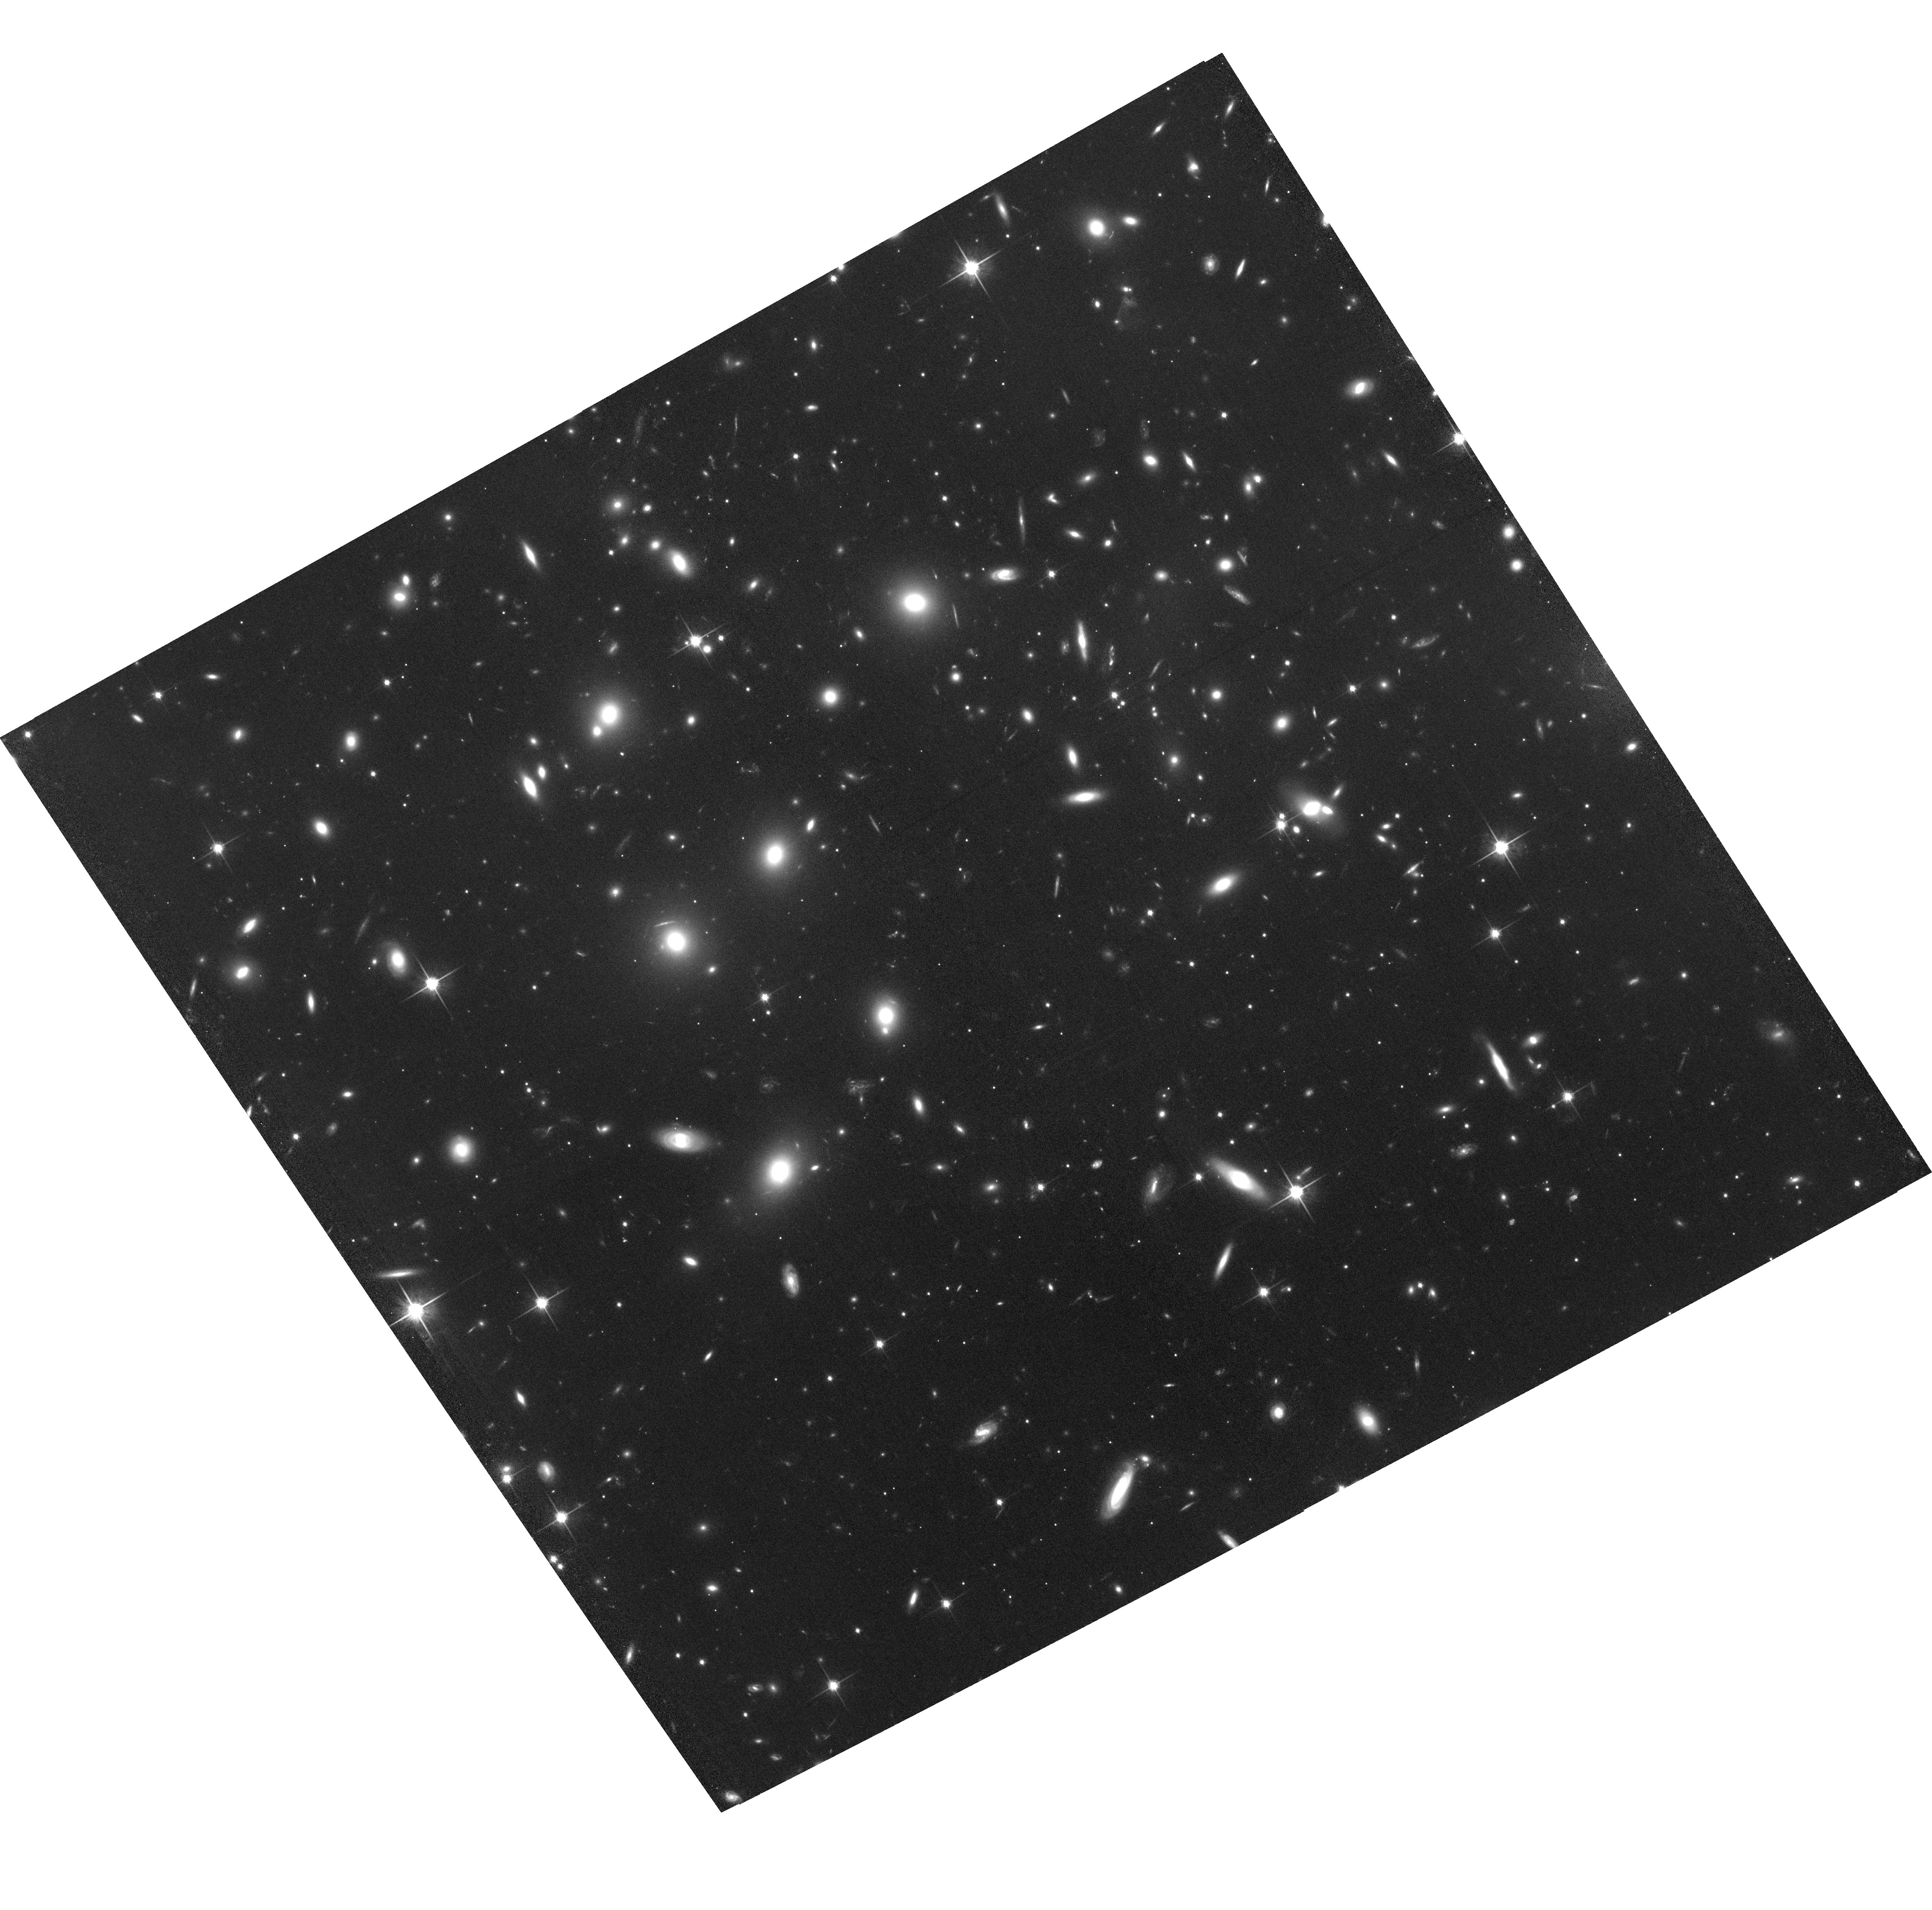
Target: ABELL2163-P1
Instrument: ACS/WFC
Filter: F814W
Exposure: 1.3 h
Observation ID: hst_12253_07_acs_wfc_f814w_jbh907

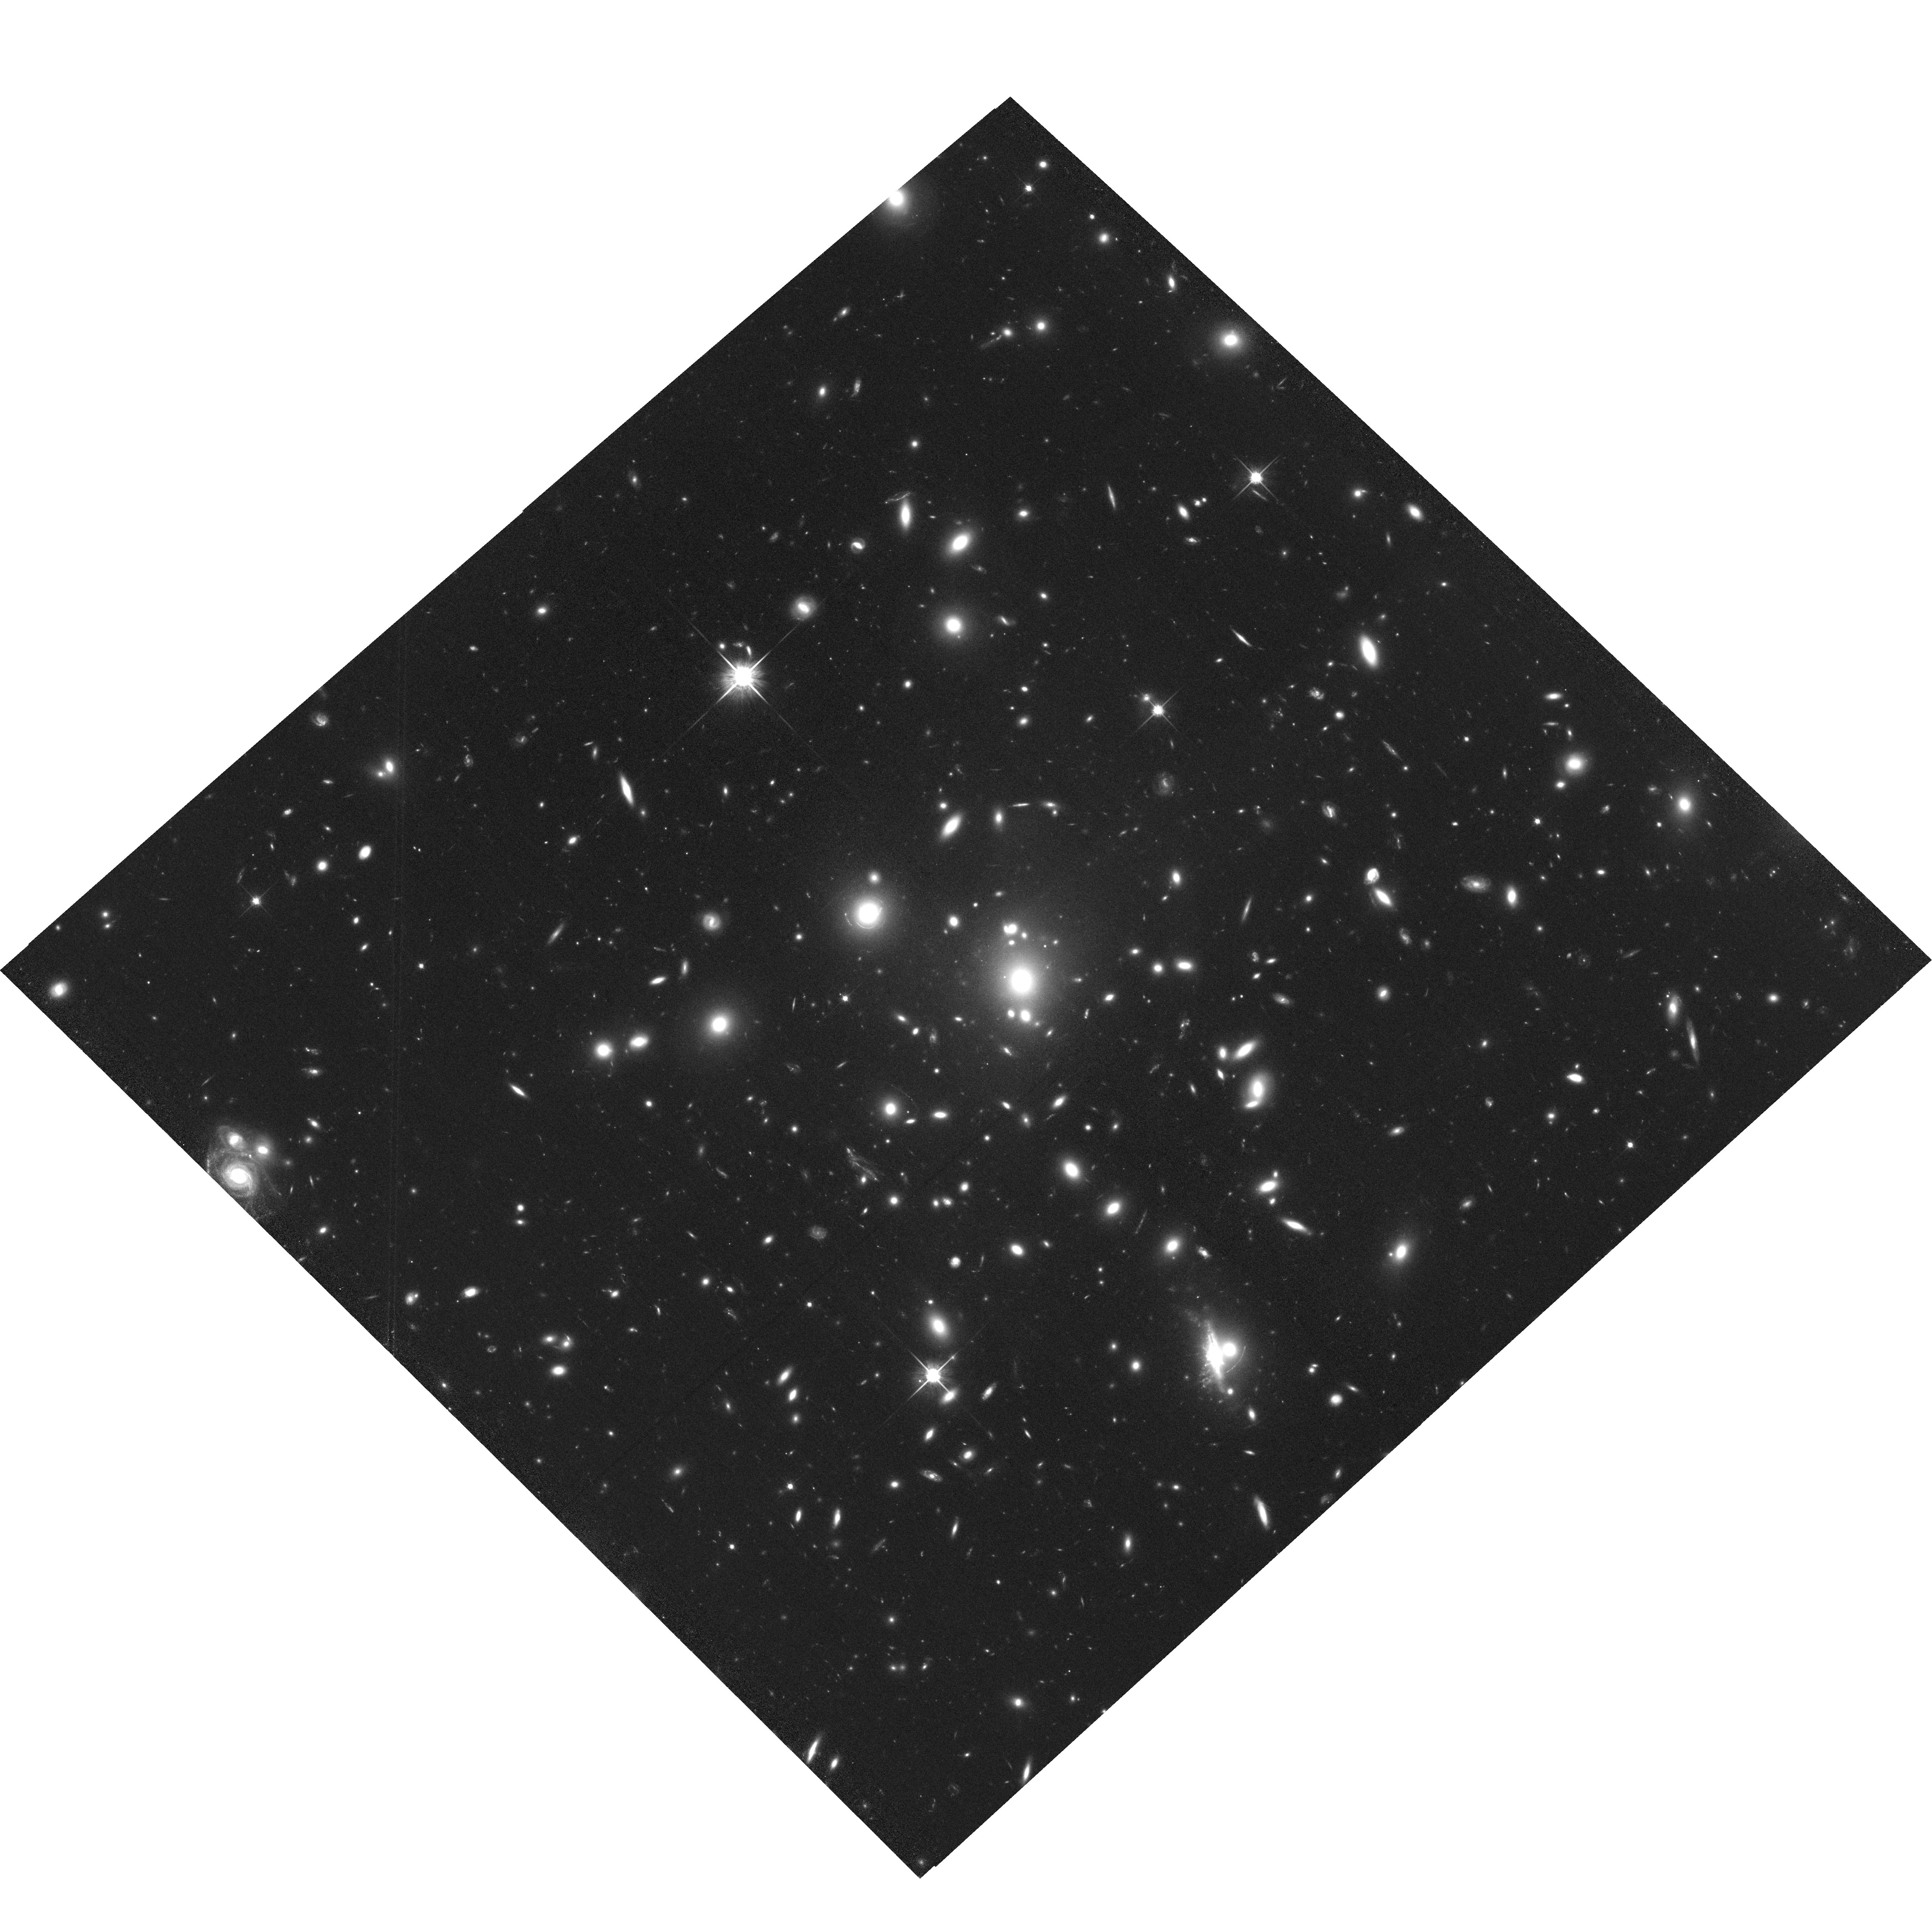
Target: ABELL1758N-P2
Instrument: ACS/WFC
Filter: F814W
Exposure: 1.4 h
Observation ID: hst_12253_02_acs_wfc_f814w_jbh902

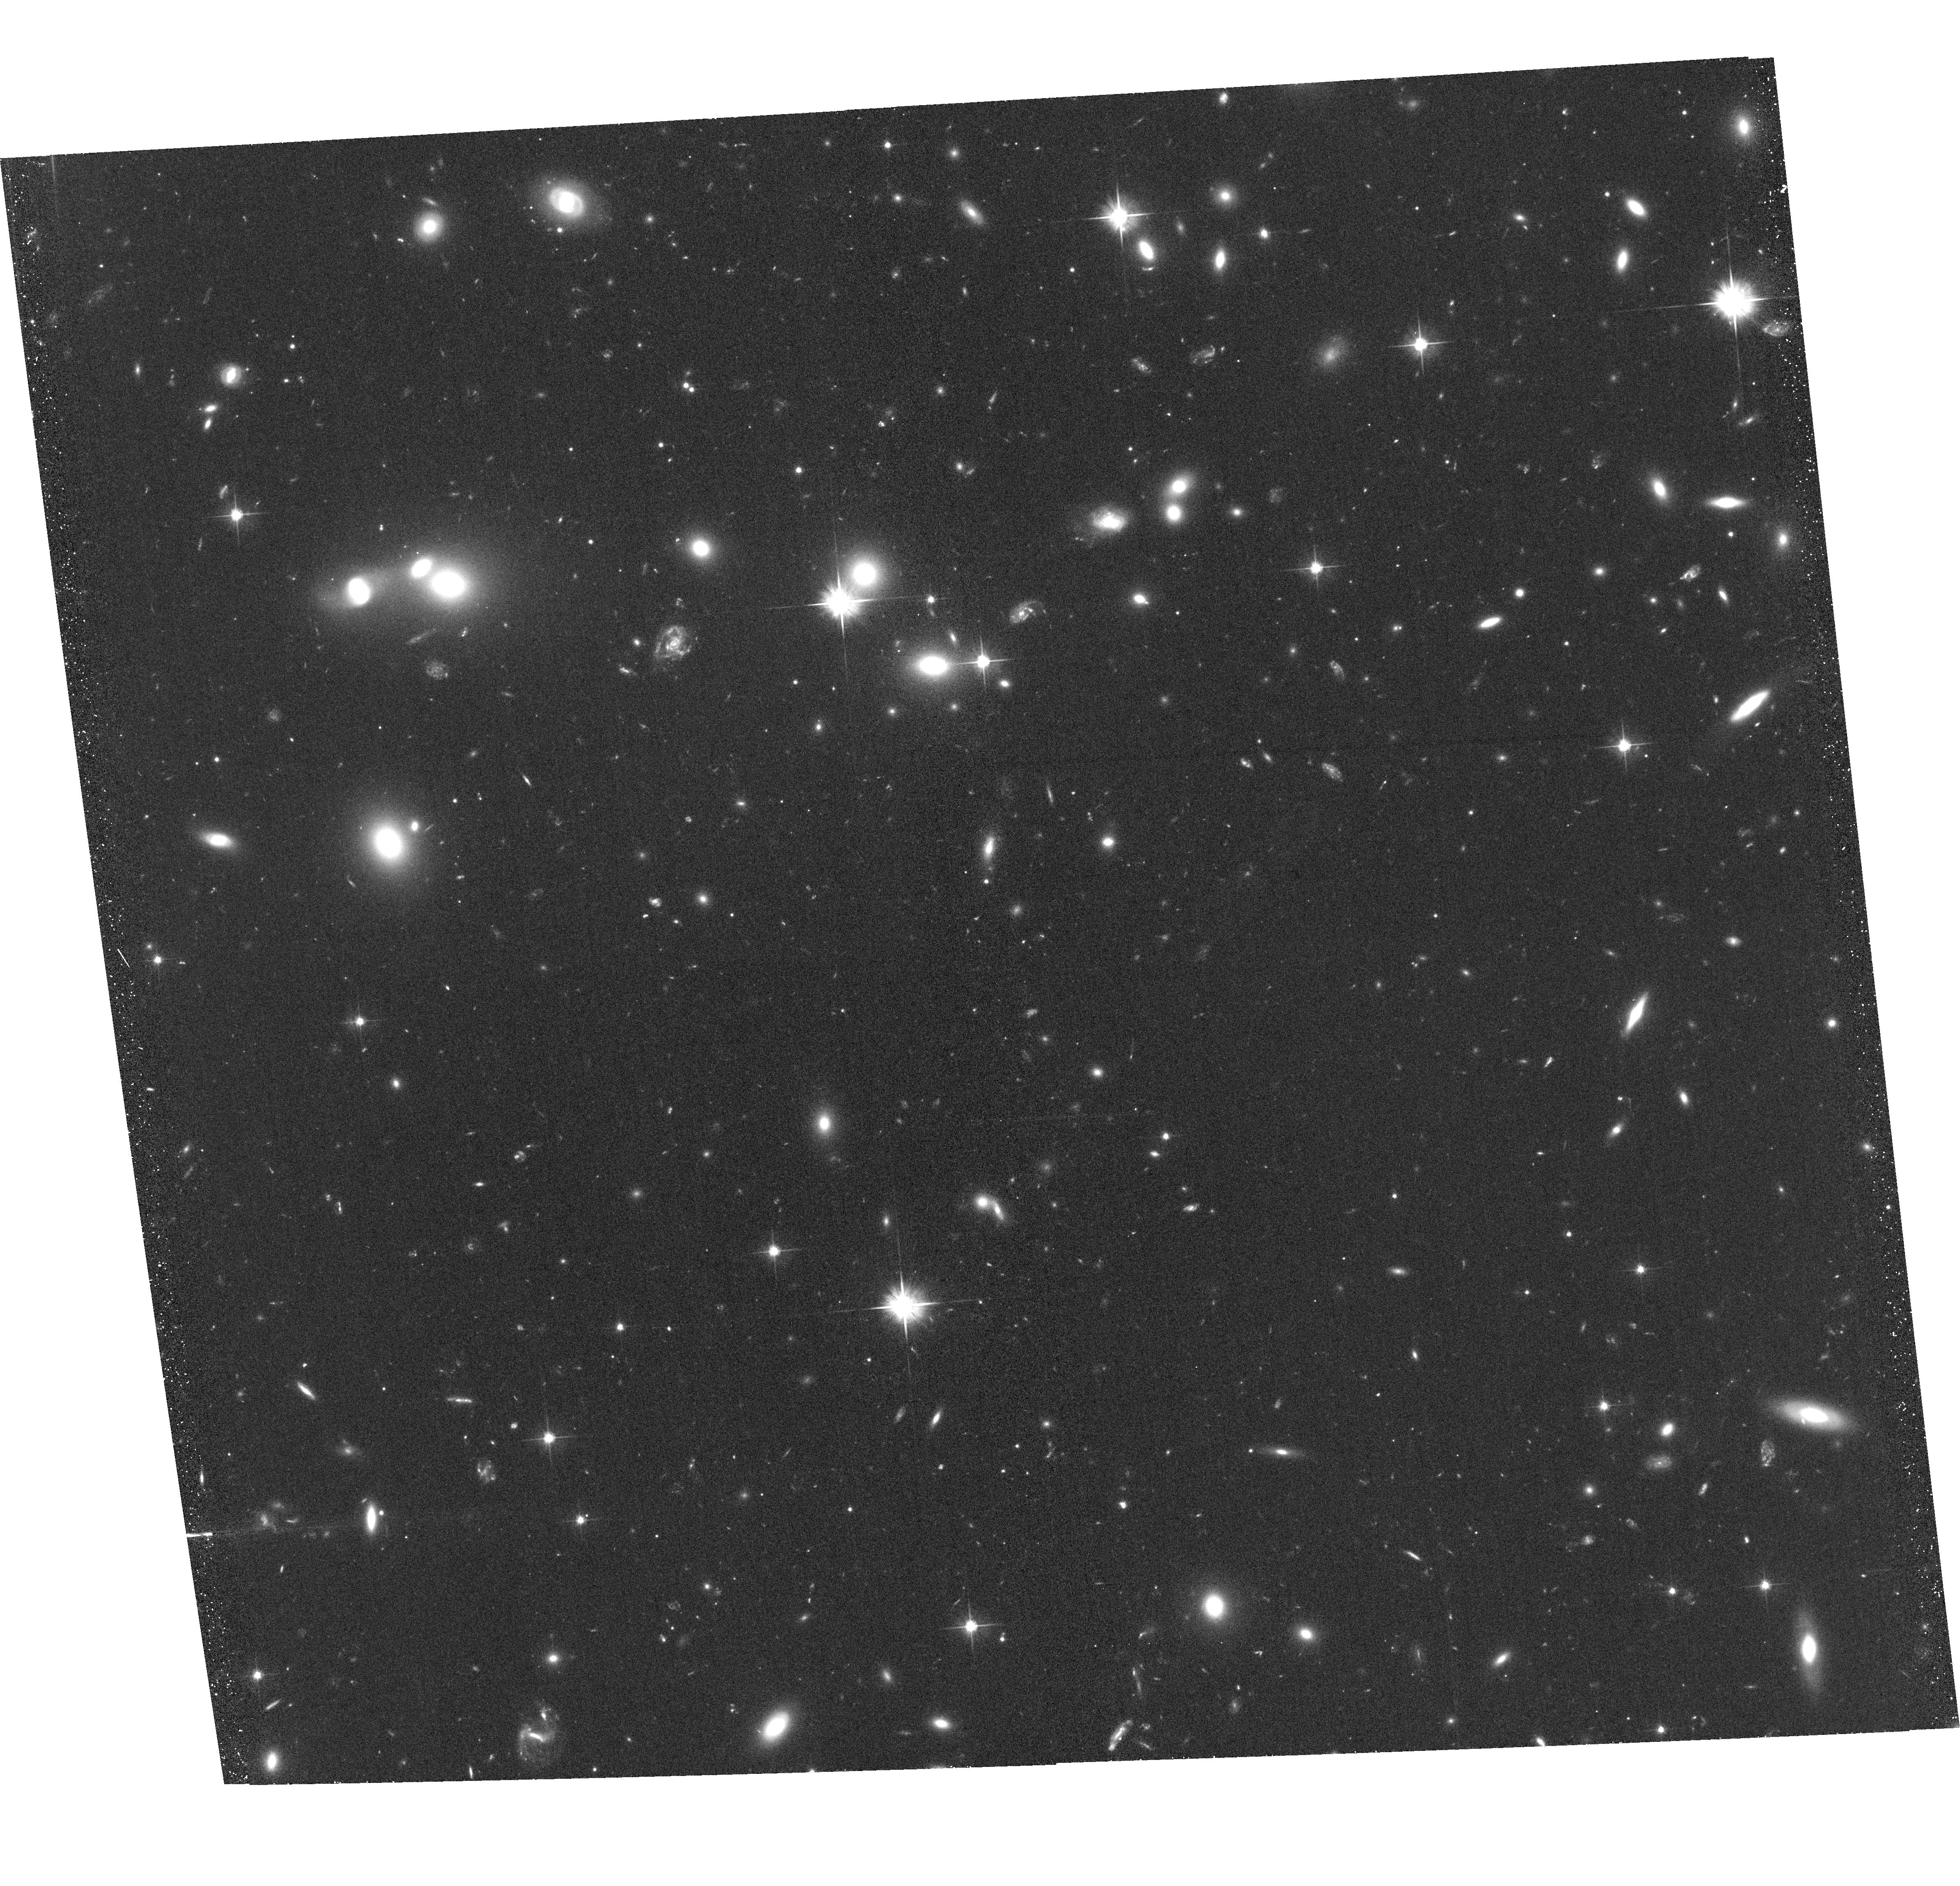
Target: ABELL520-P2
Instrument: ACS/WFC
Filter: F606W
Exposure: 39 min
Observation ID: hst_12253_04_acs_wfc_f606w_jbh904

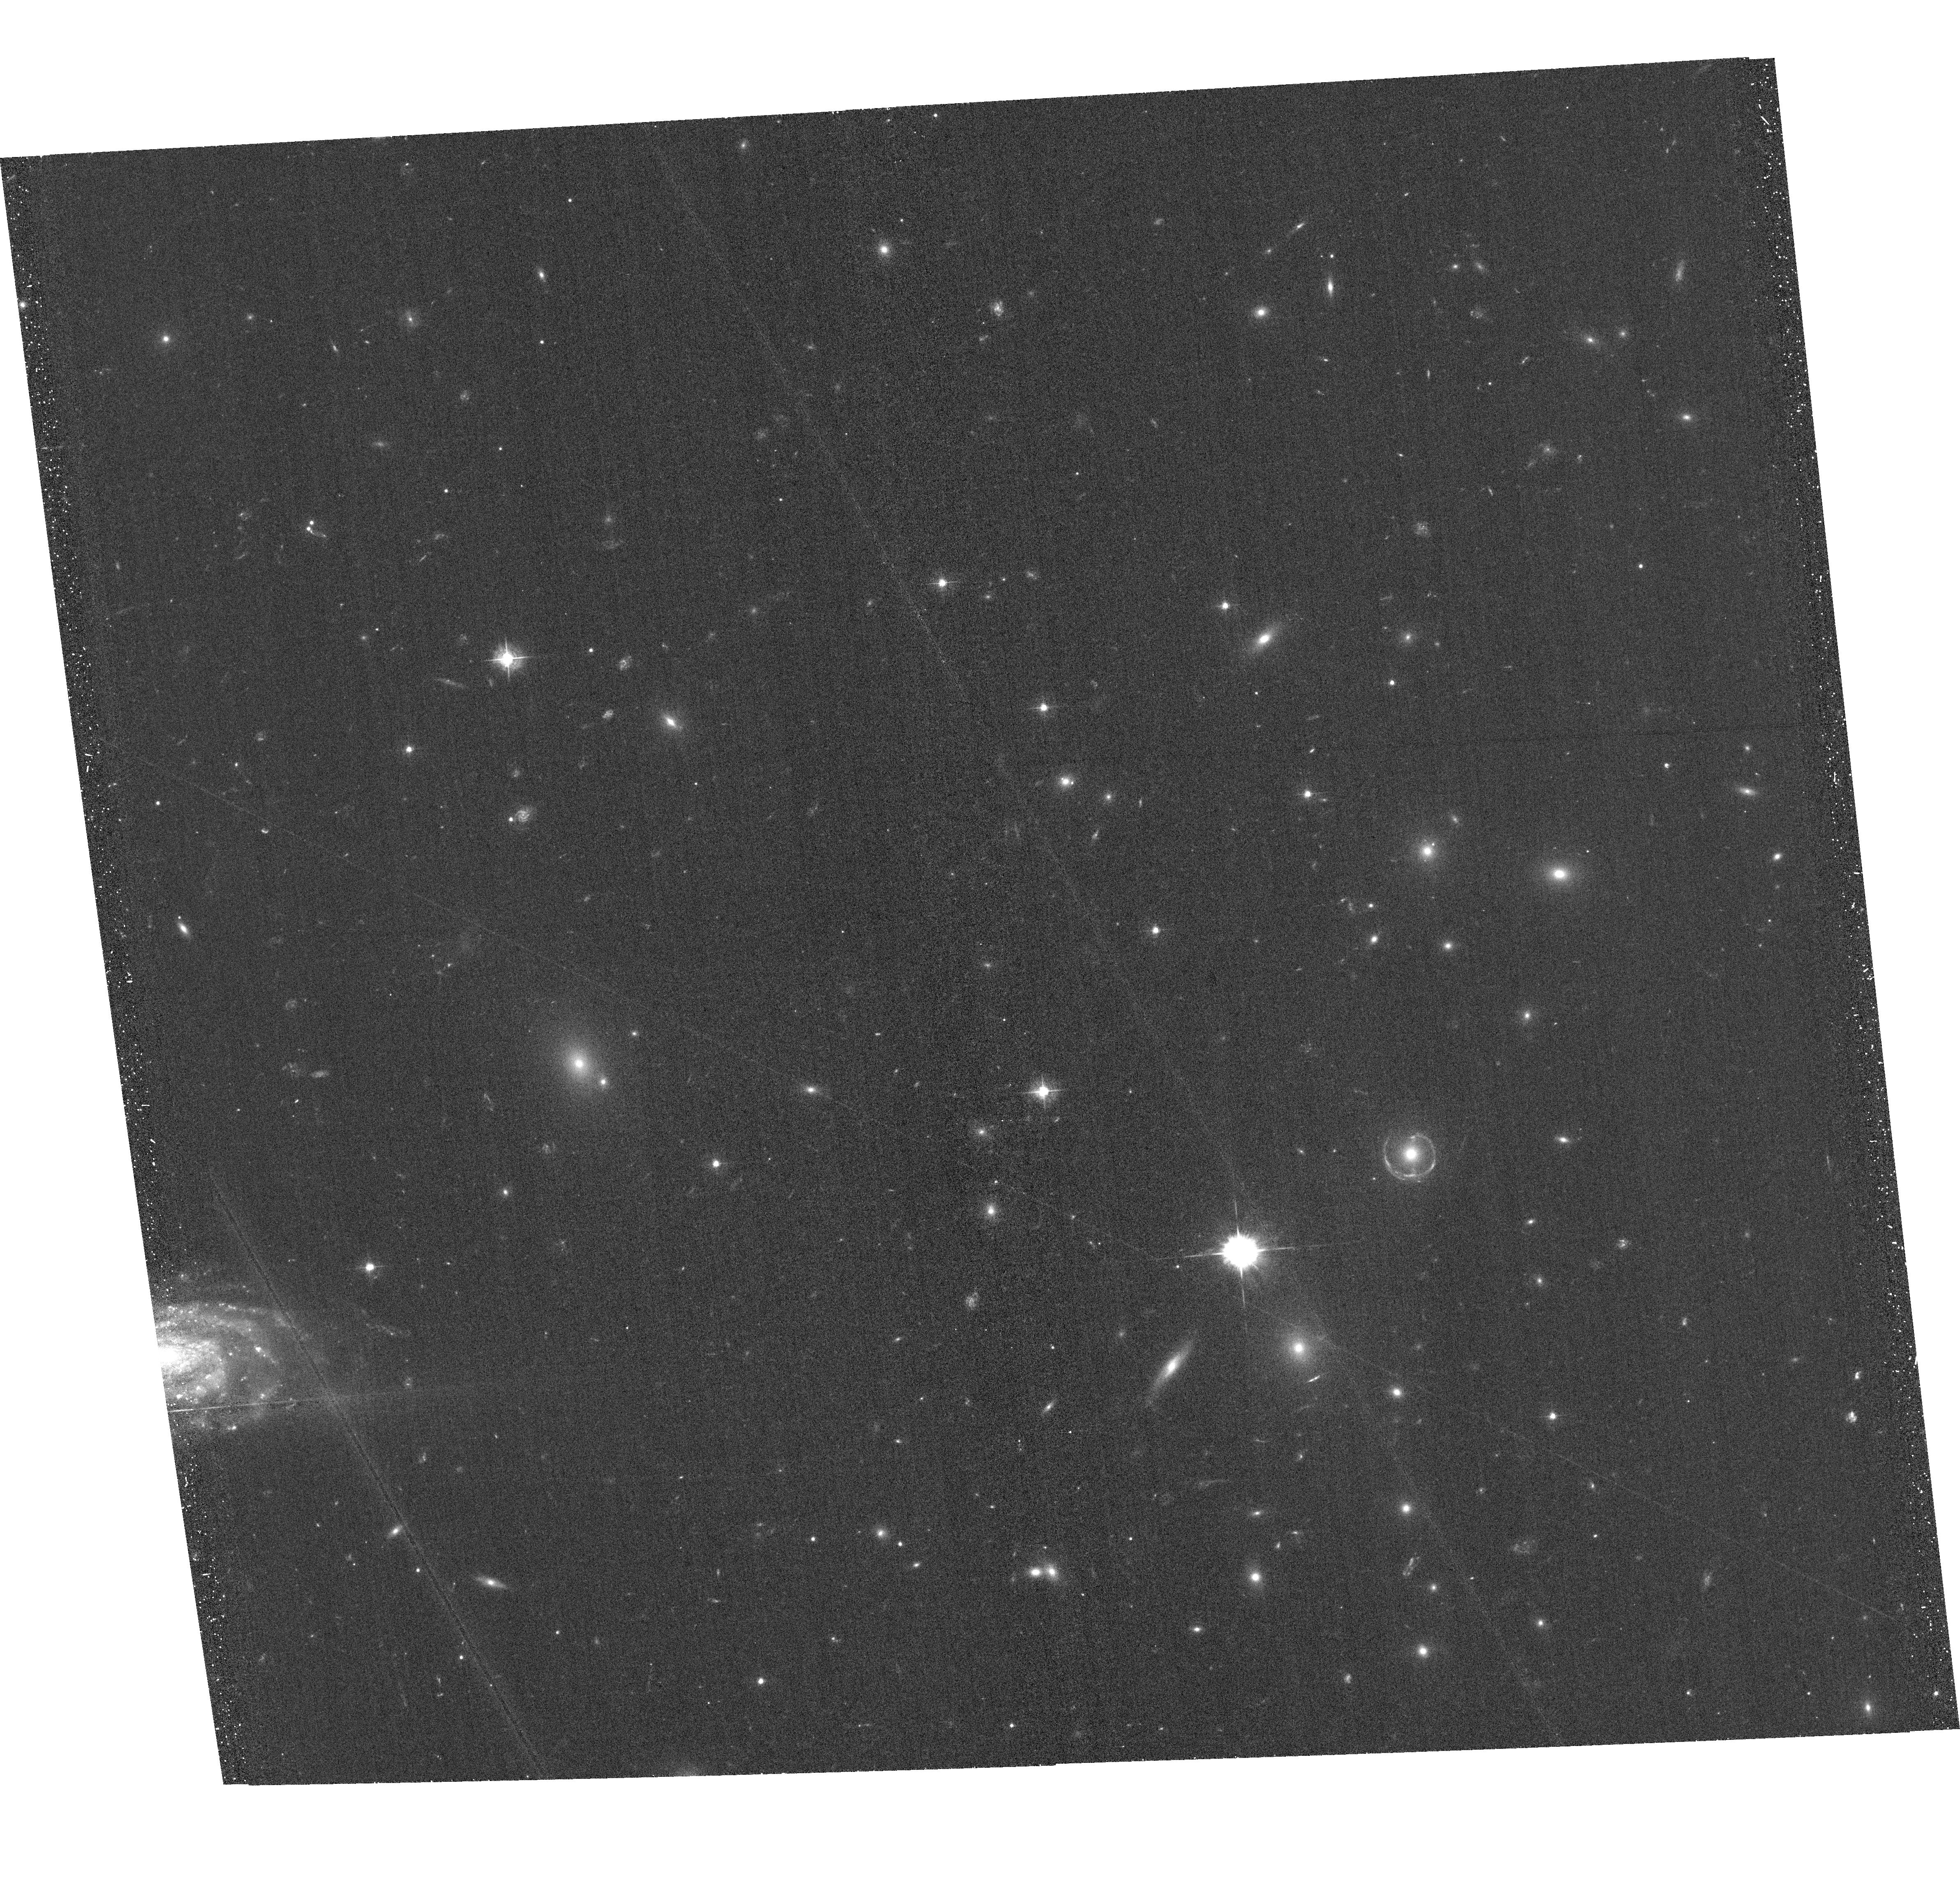
Target: ABELL520-P1
Instrument: ACS/WFC
Filter: F435W
Exposure: 39 min
Observation ID: hst_12253_03_acs_wfc_f435w_jbh903

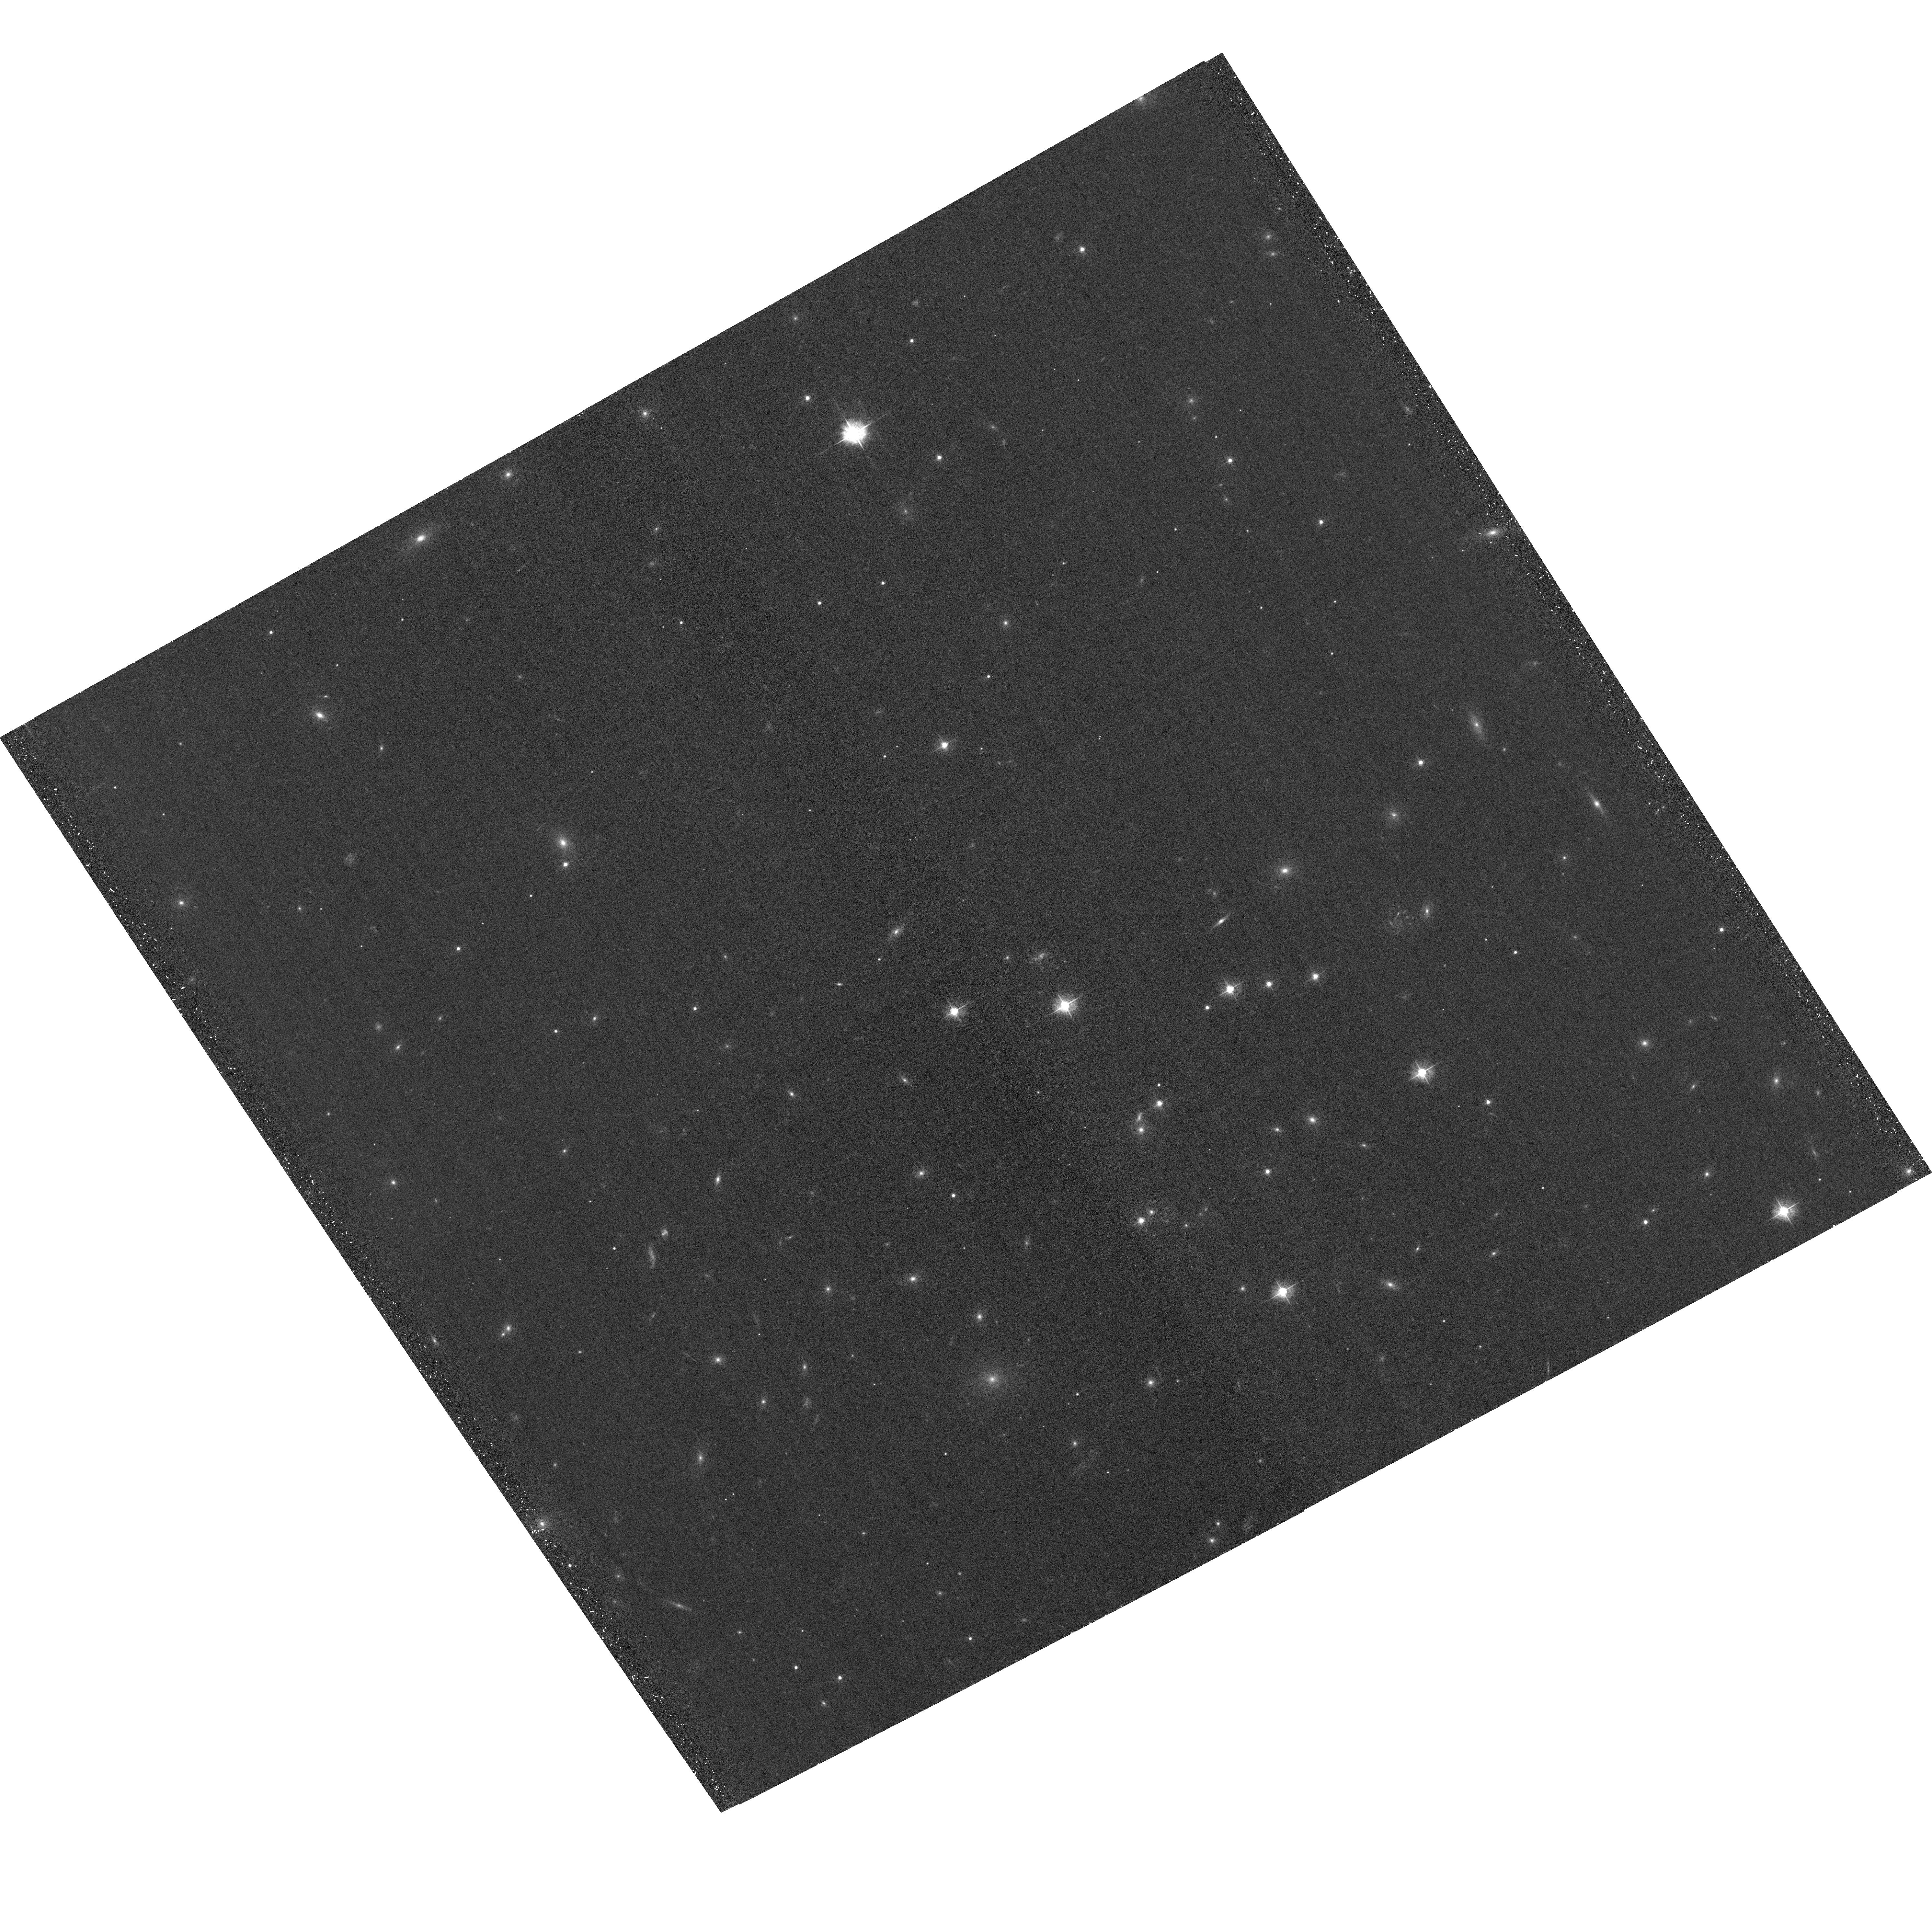
Target: ABELL2163-P2
Instrument: ACS/WFC
Filter: F435W
Exposure: 39 min
Observation ID: hst_12253_08_acs_wfc_f435w_jbh908

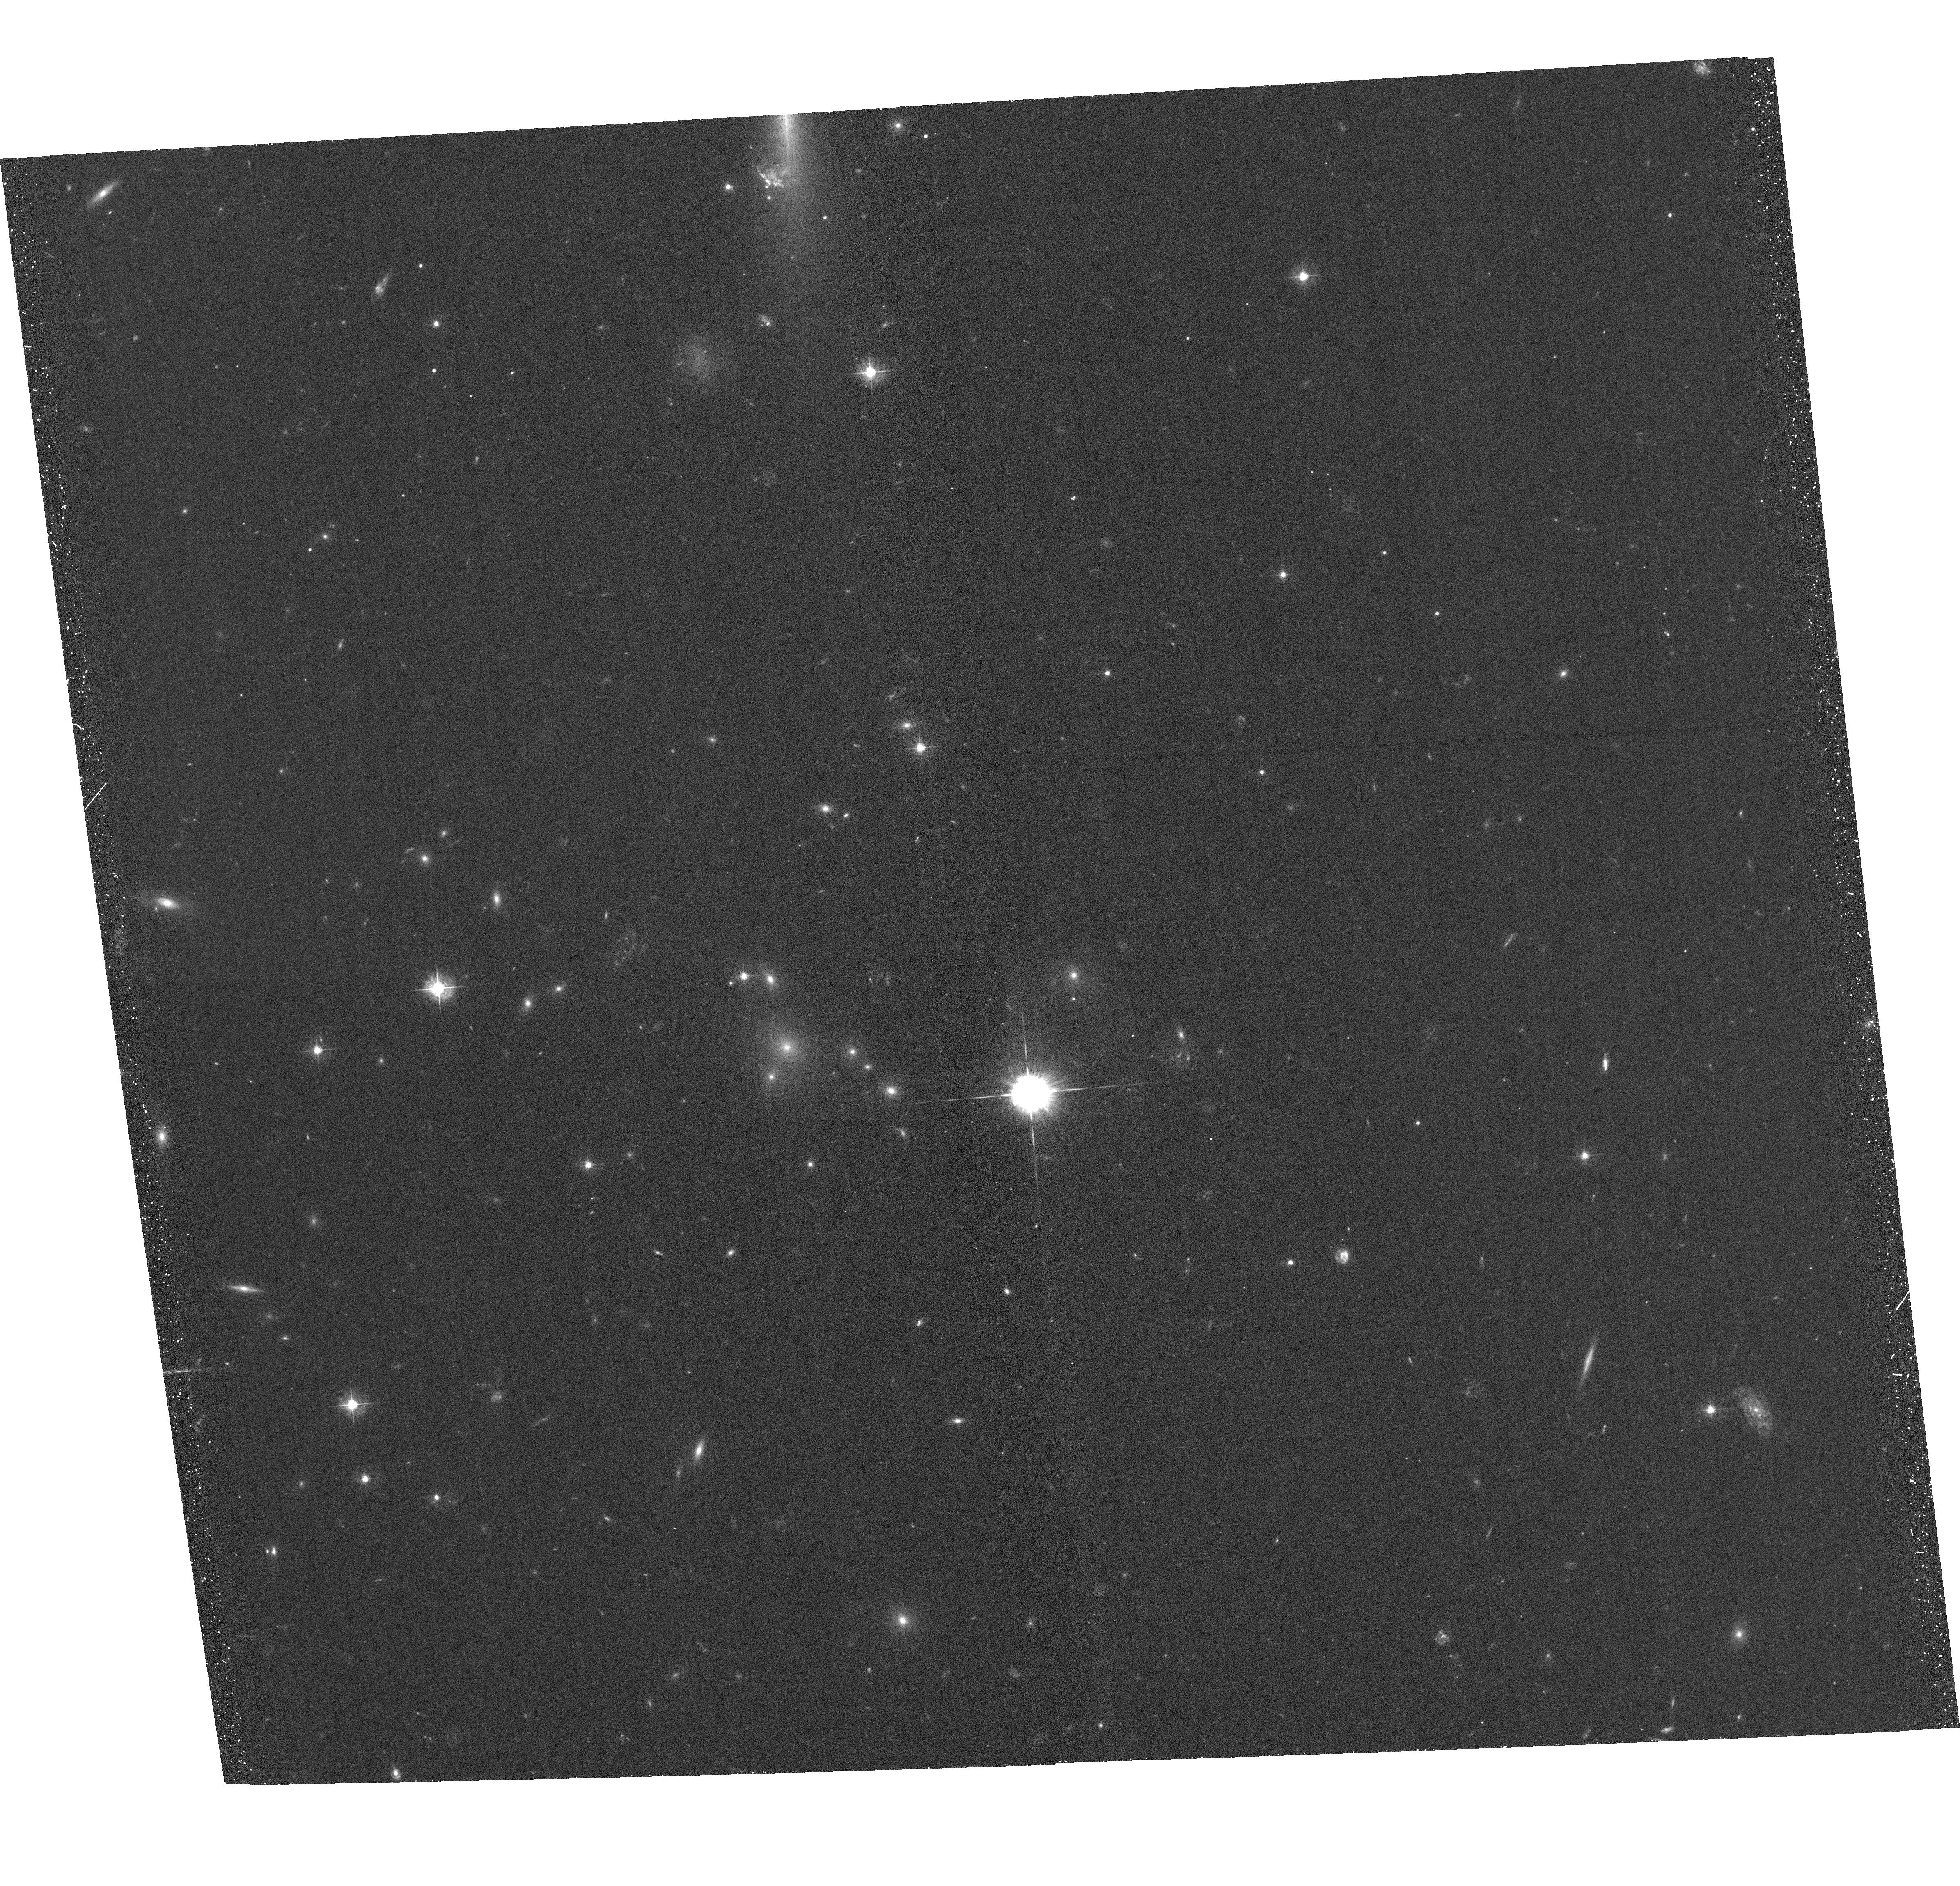
Target: ABELL520-P4
Instrument: ACS/WFC
Filter: F435W
Exposure: 39 min
Observation ID: hst_12253_06_acs_wfc_f435w_jbh906

Gravity in the Crossfire: Revealing the Properties of Dark Matter in Bullet-like Clusters (PI: Clowe, Douglas)

We propose to study the physical nature of dark matter by using massive, merging clusters of galaxies. As shown with the Bullet Cluster (1E0657-56), such massive well-measured systems are critical for our understanding of dark matter. By more than doubling the number of clusters in the sample and obtaining systems at different observation angles, impact parameters, geometrical arrangements, and merger velocities, the systematic uncertainties in the dark matter cross section calculations can be improved substantially, allowing us to move from rough order of magnitude estimates to measurements with quantifiable uncertainties that can be compared usefully with the predictions from numerical simulations, and the constraints on alternate gravity models become unambiguous. Our proposed targets are three extraordinary, merging galaxy clusters with X-ray and optical offsets that are placed at ideal redshifts for such a study; A520, A1758N, and A2163. To pin down the position of the dark matter component we require high resolution, absolutely calibrated mass maps. High resolution gravitational lensing data is needed to attain this goal, which can only be achieved with the excellent resolving power of the HST.